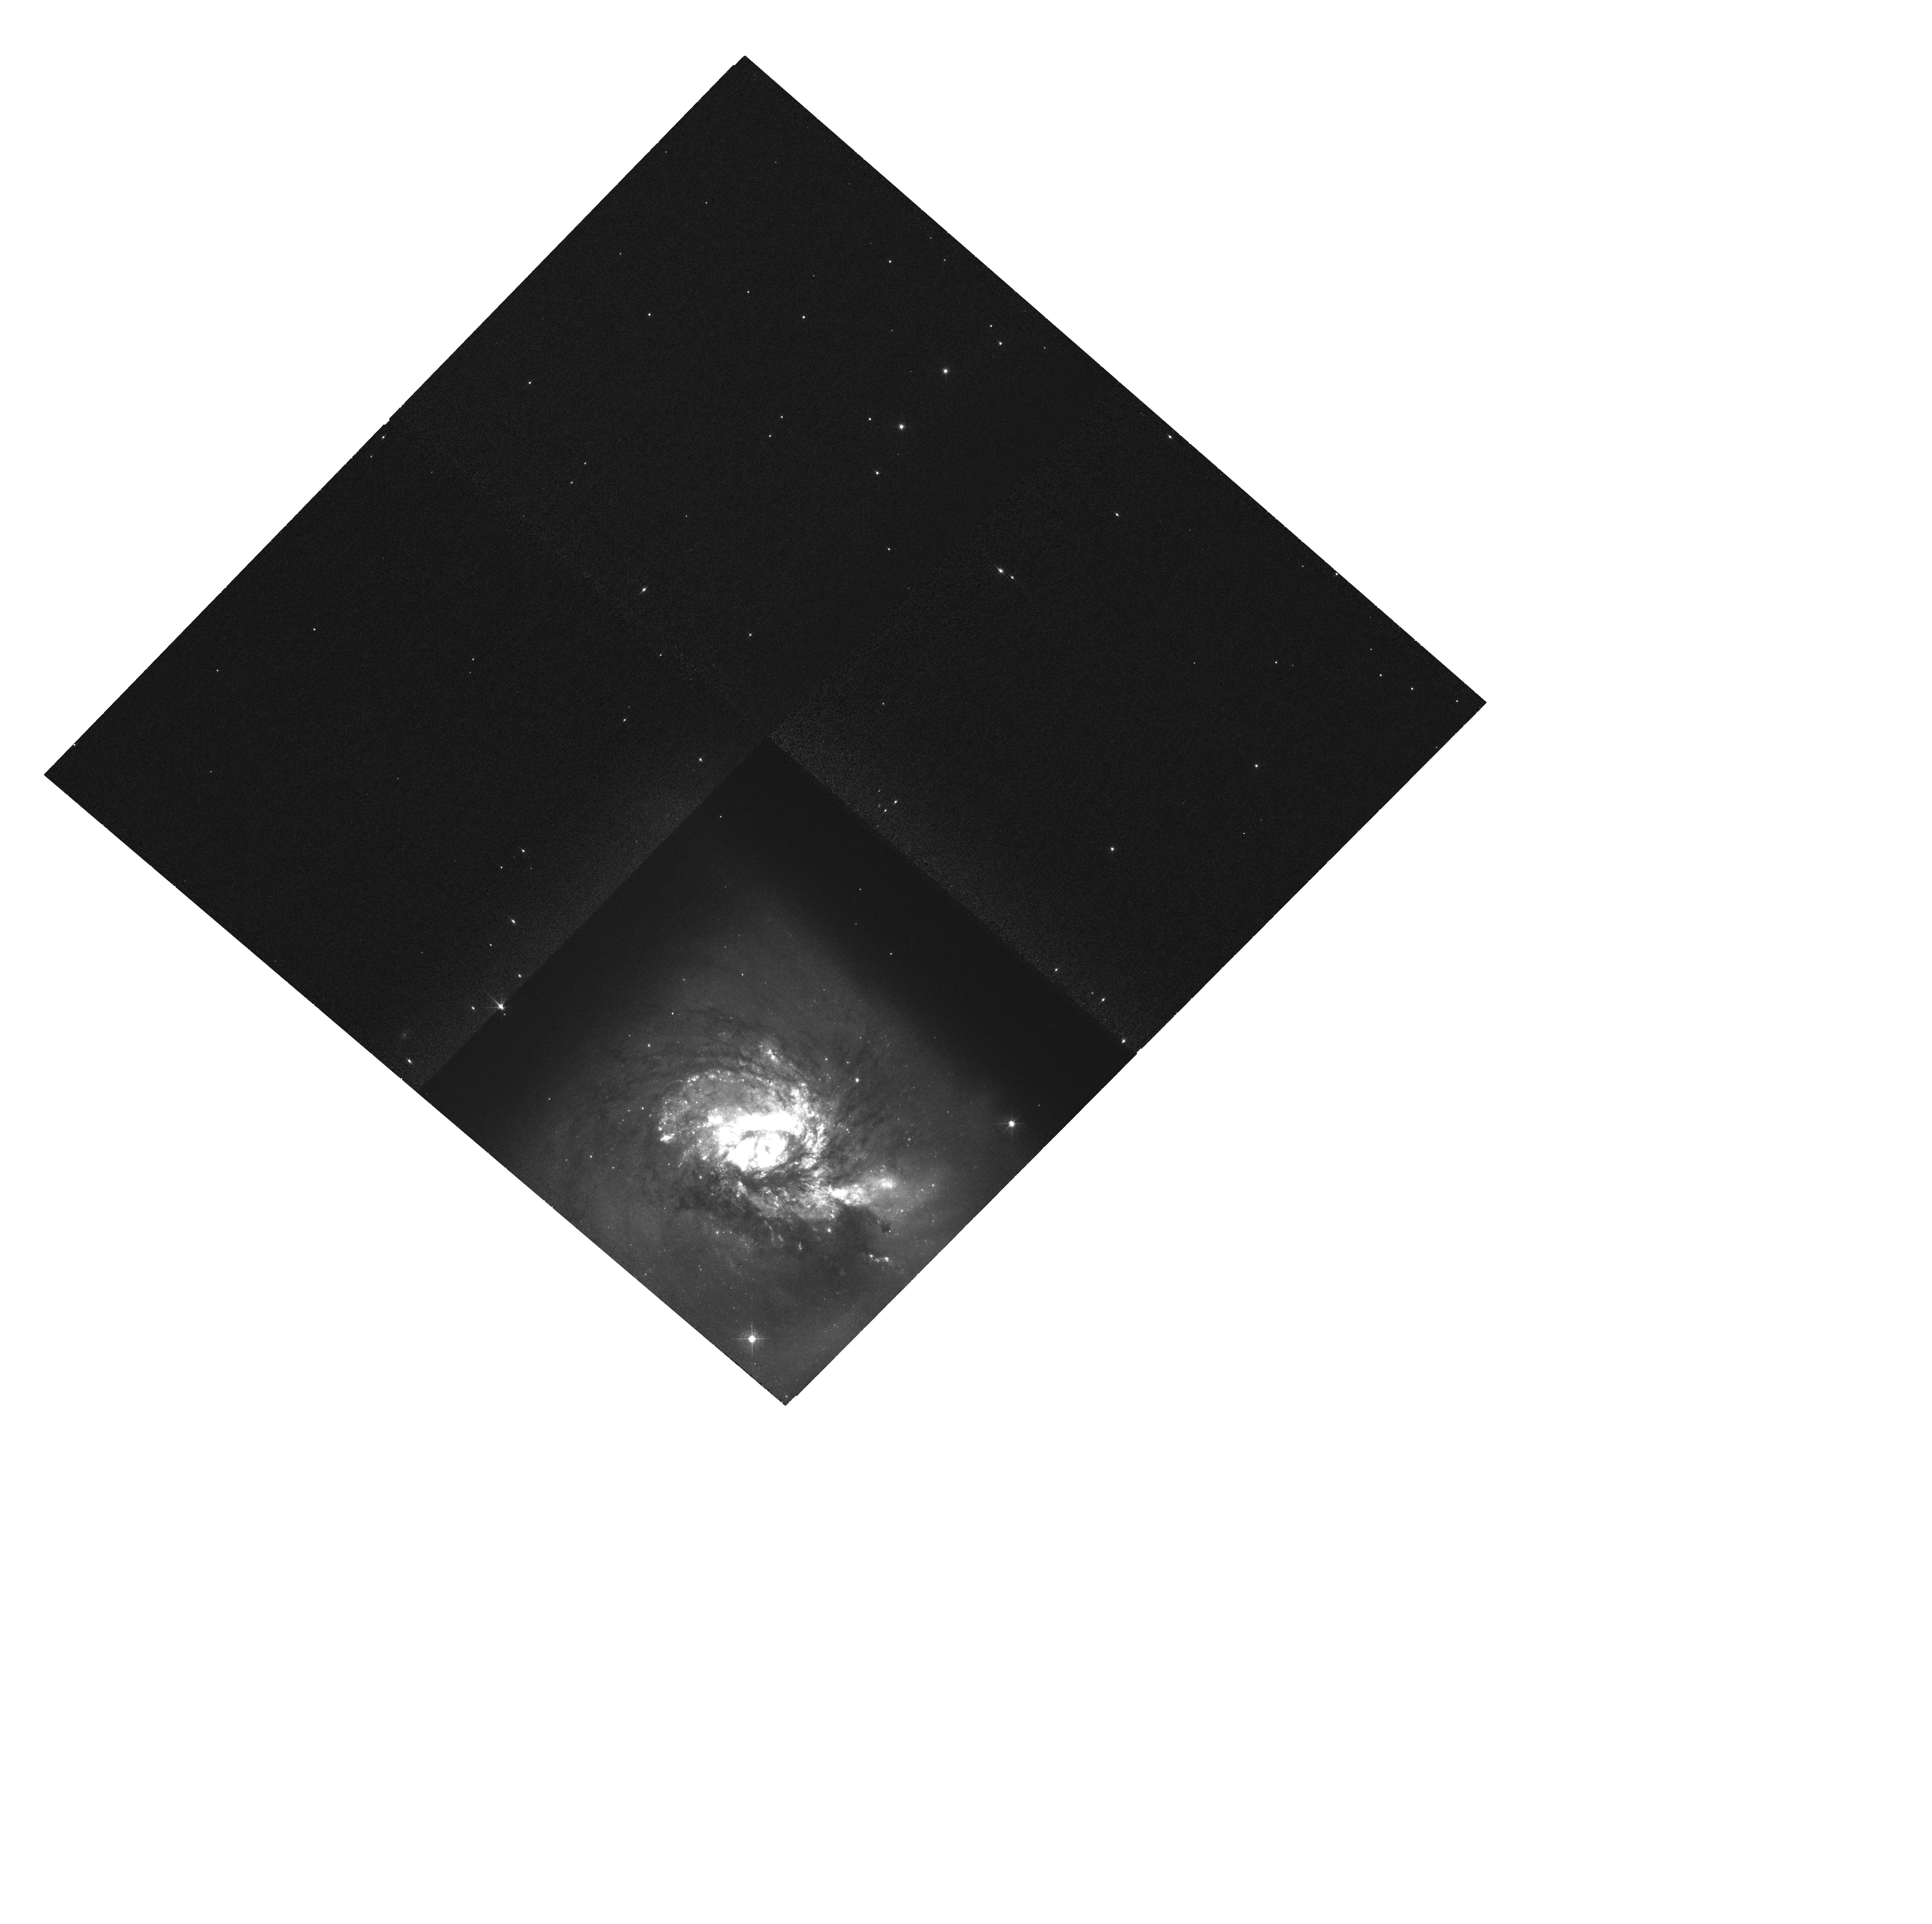
Target: NGC3256
Instrument: WFC3/UVIS
Filter: FQ508N
Exposure: 2.2 h
Observation ID: hst_13333_01_wfc3_uvis_fq508n_icah01

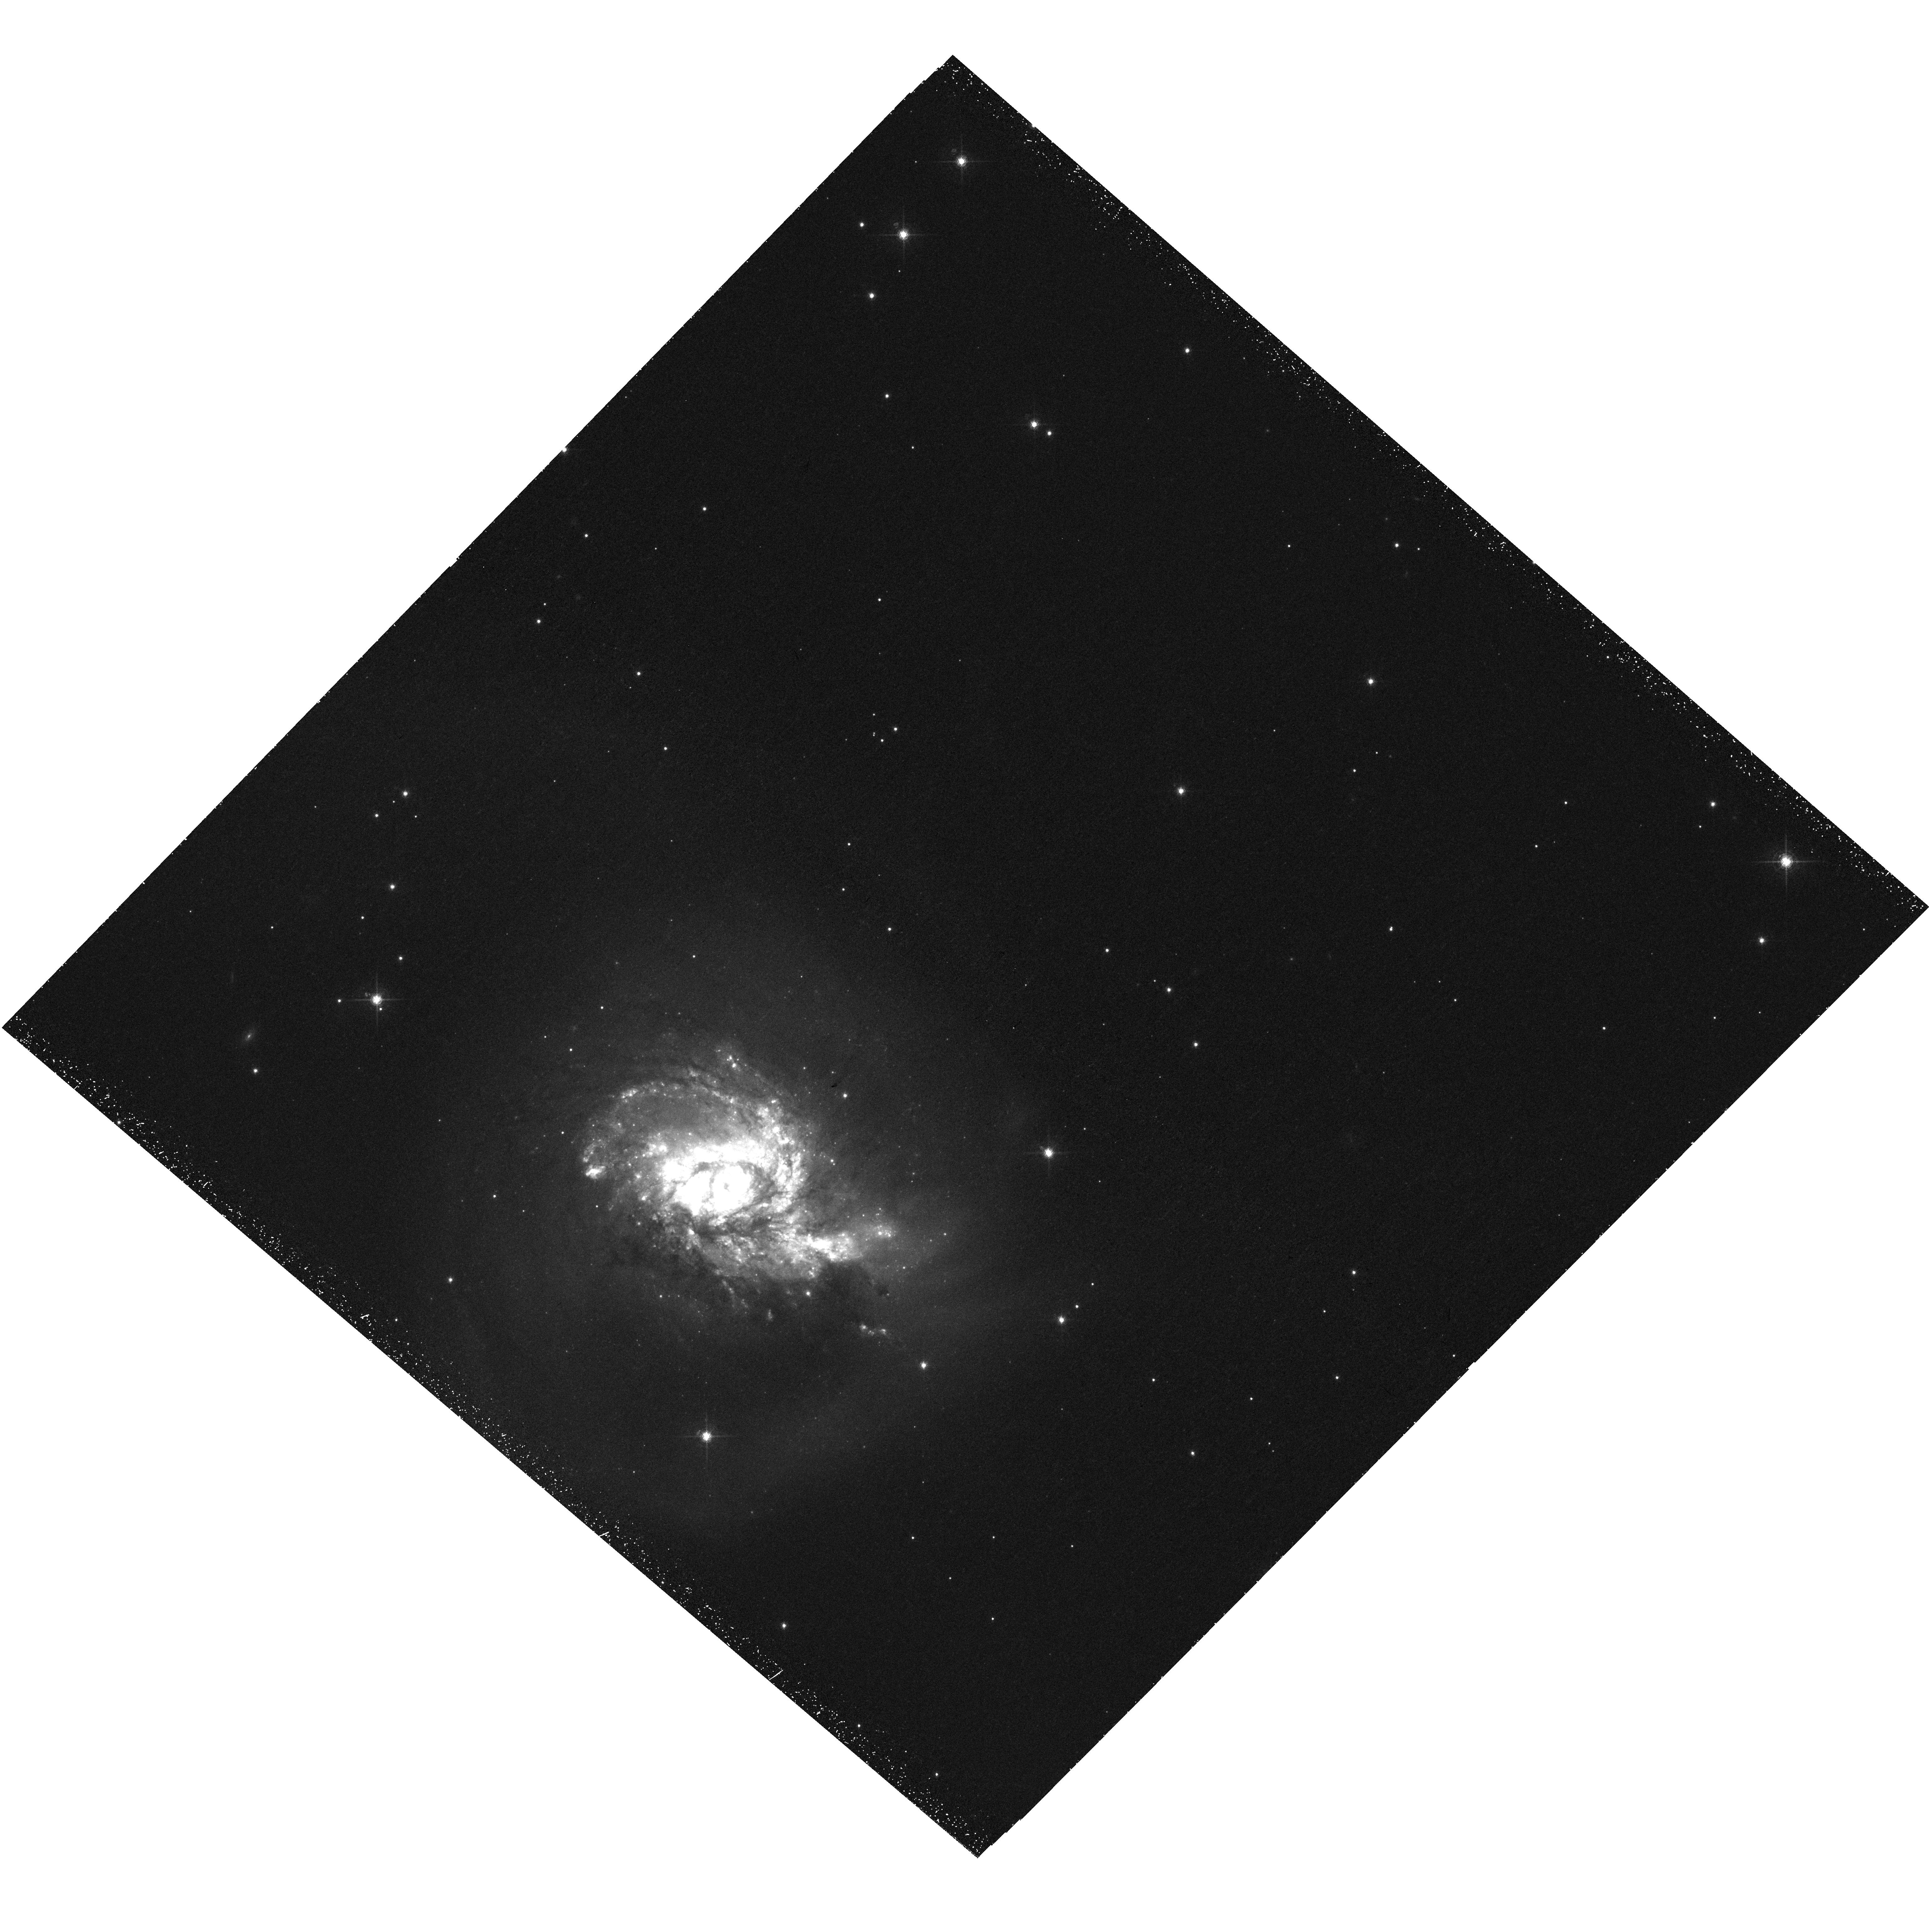
Target: NGC3256
Instrument: WFC3/UVIS
Filter: F673N
Exposure: 55 min
Observation ID: hst_13333_01_wfc3_uvis_f673n_icah01

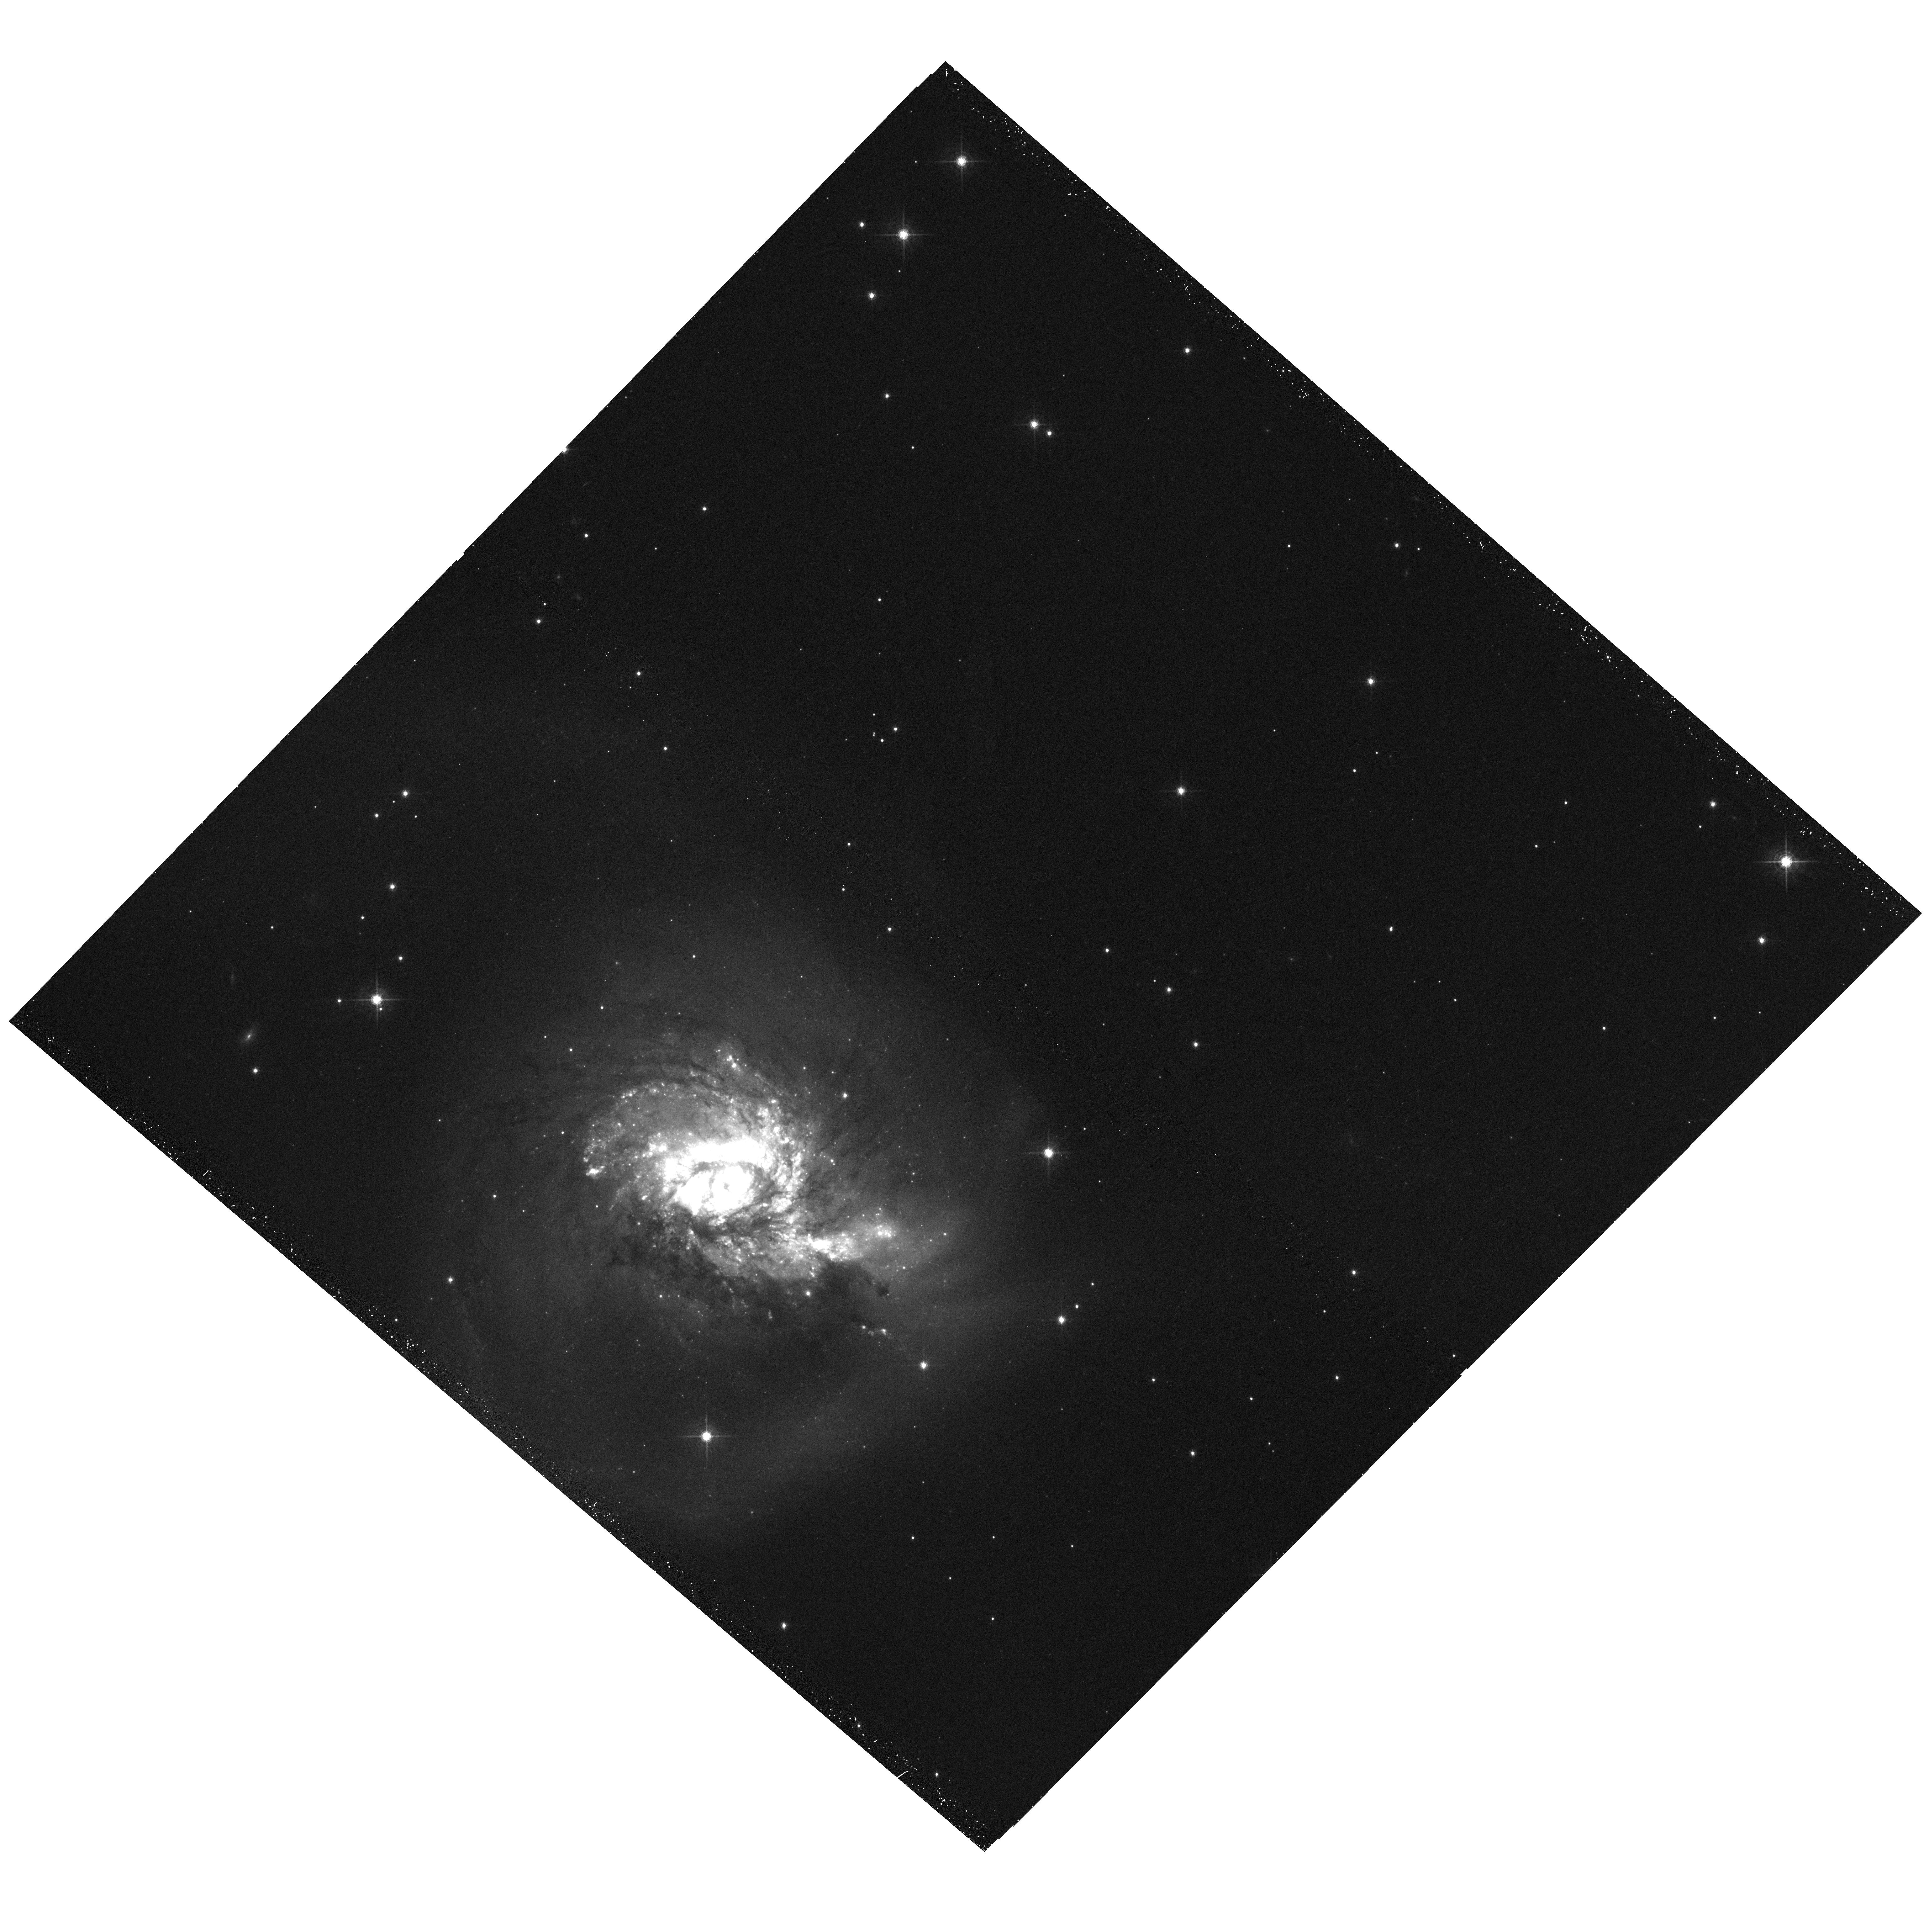
Target: NGC3256
Instrument: WFC3/UVIS
Filter: F621M
Exposure: 13 min
Observation ID: hst_13333_01_wfc3_uvis_f621m_icah01

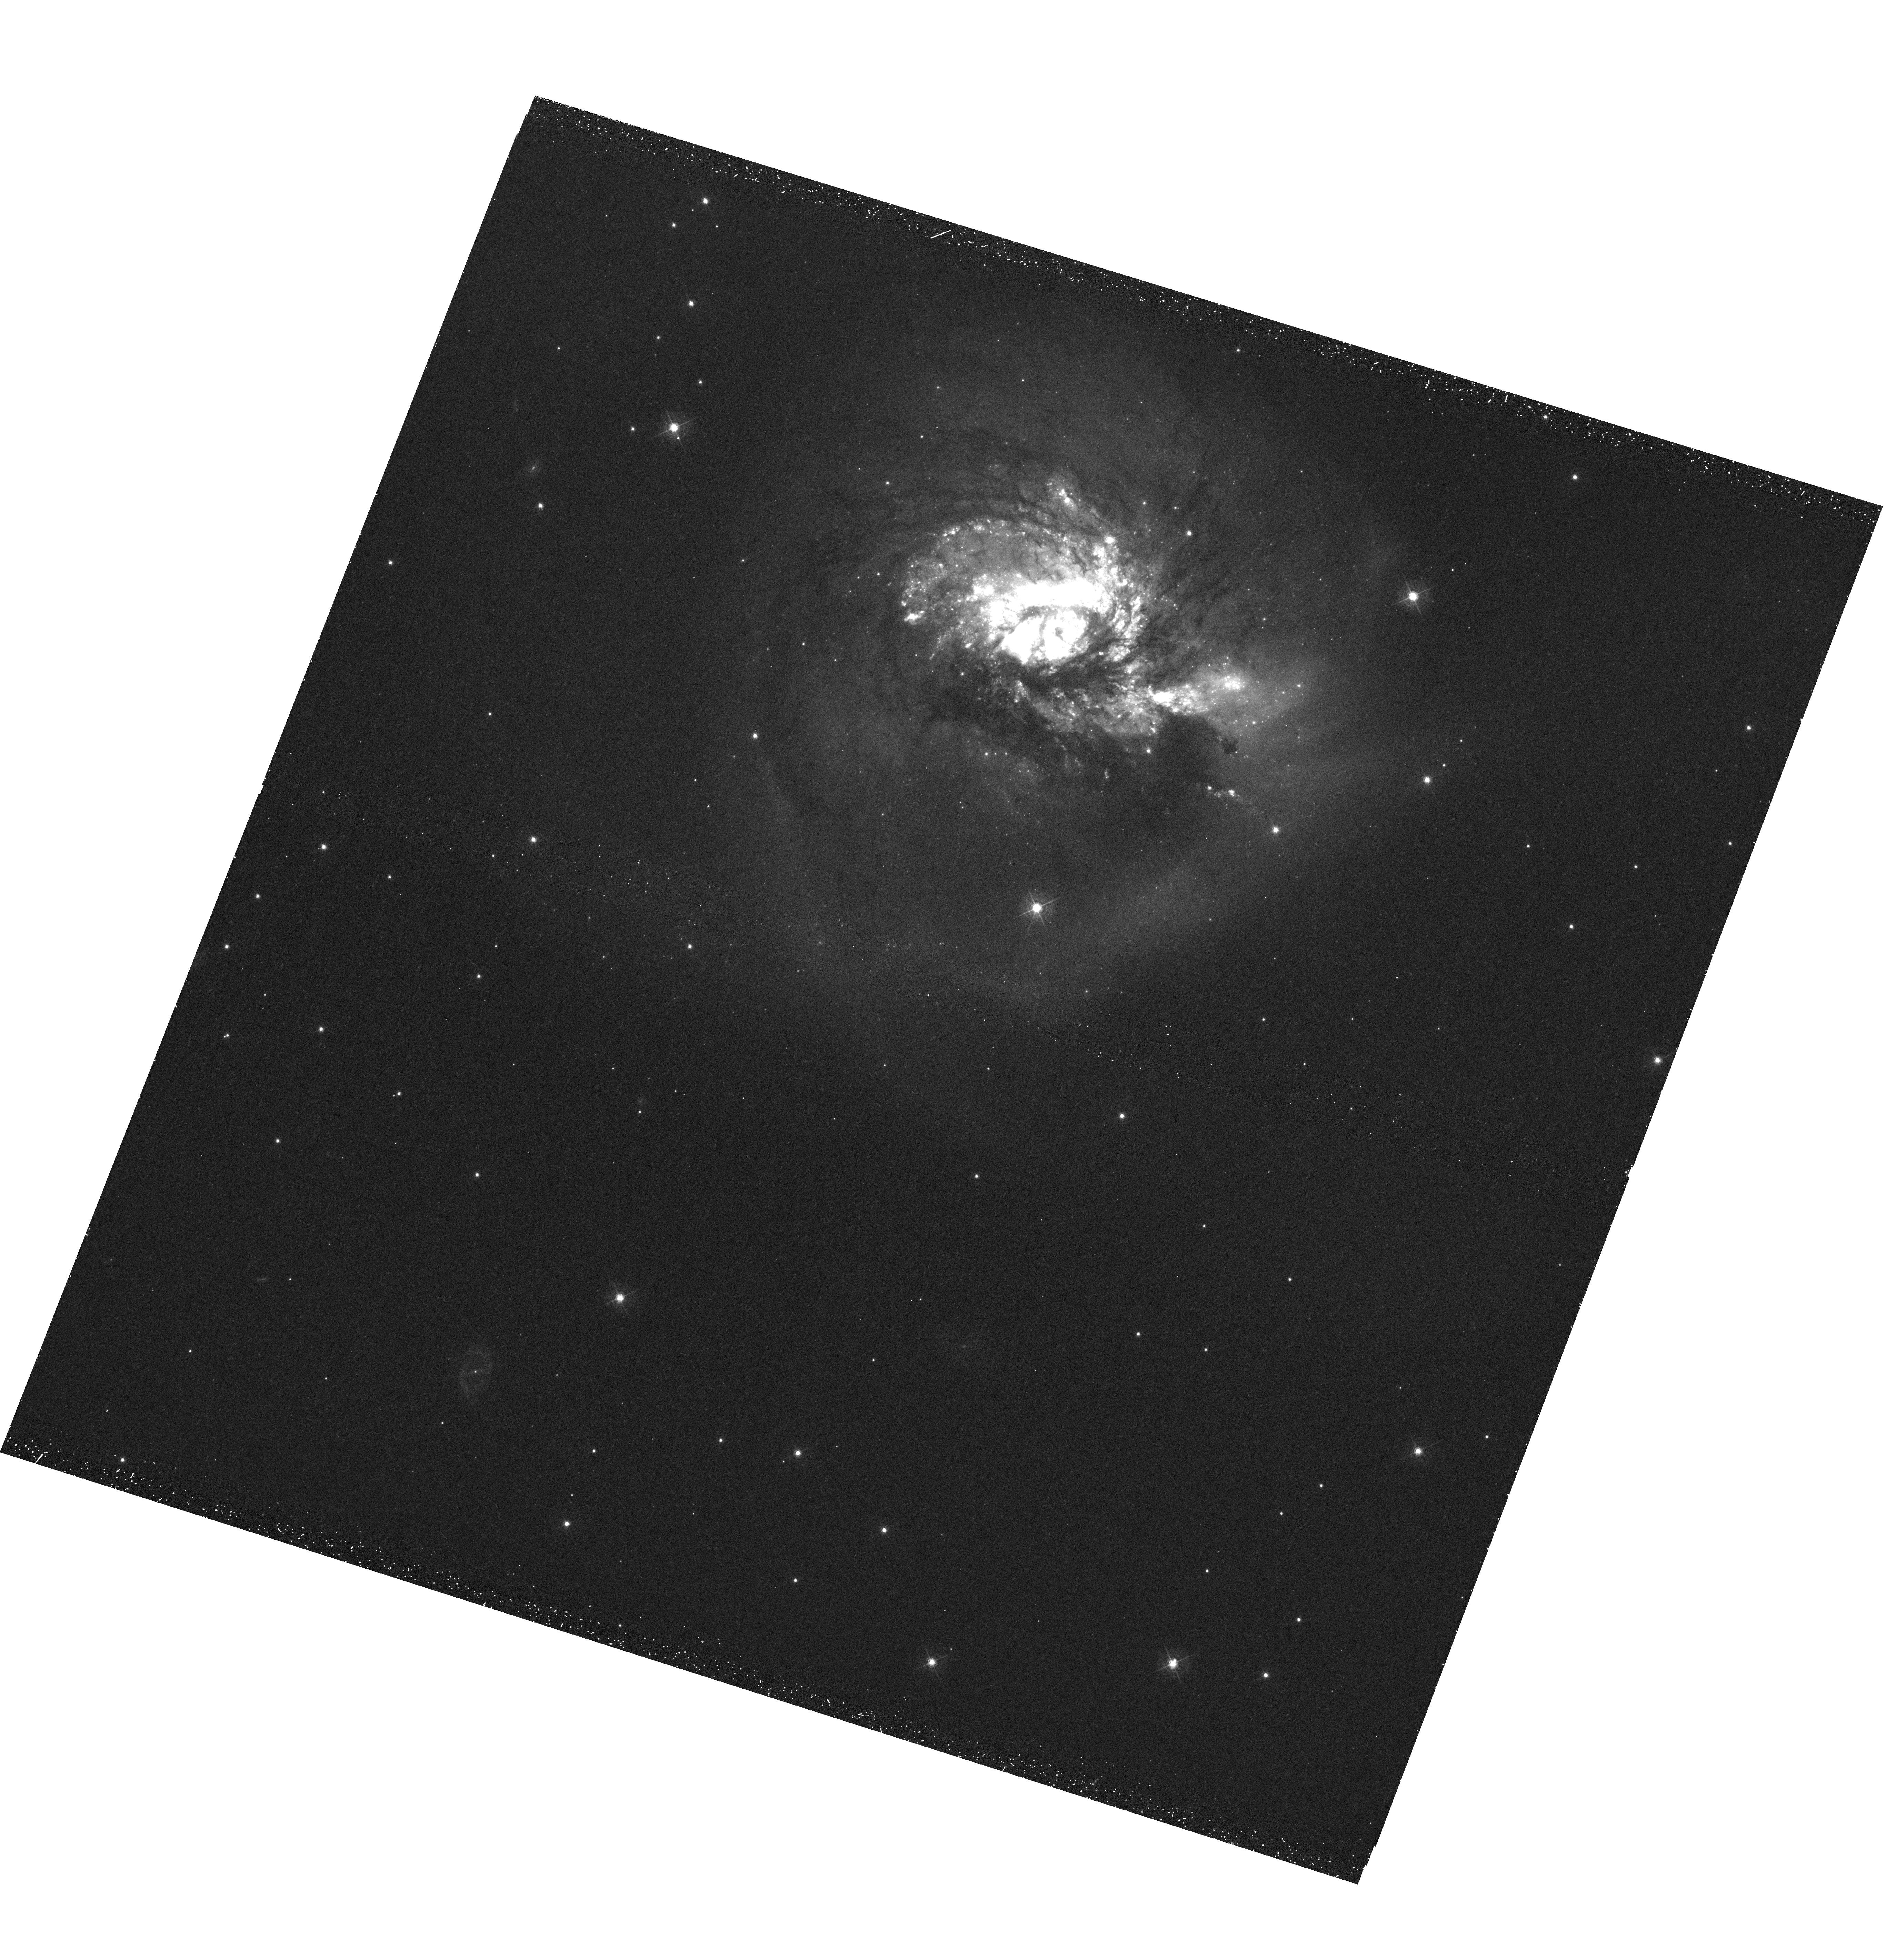
Target: NGC3256
Instrument: WFC3/UVIS
Filter: F467M
Exposure: 36 min
Observation ID: hst_13333_02_wfc3_uvis_f467m_icah02

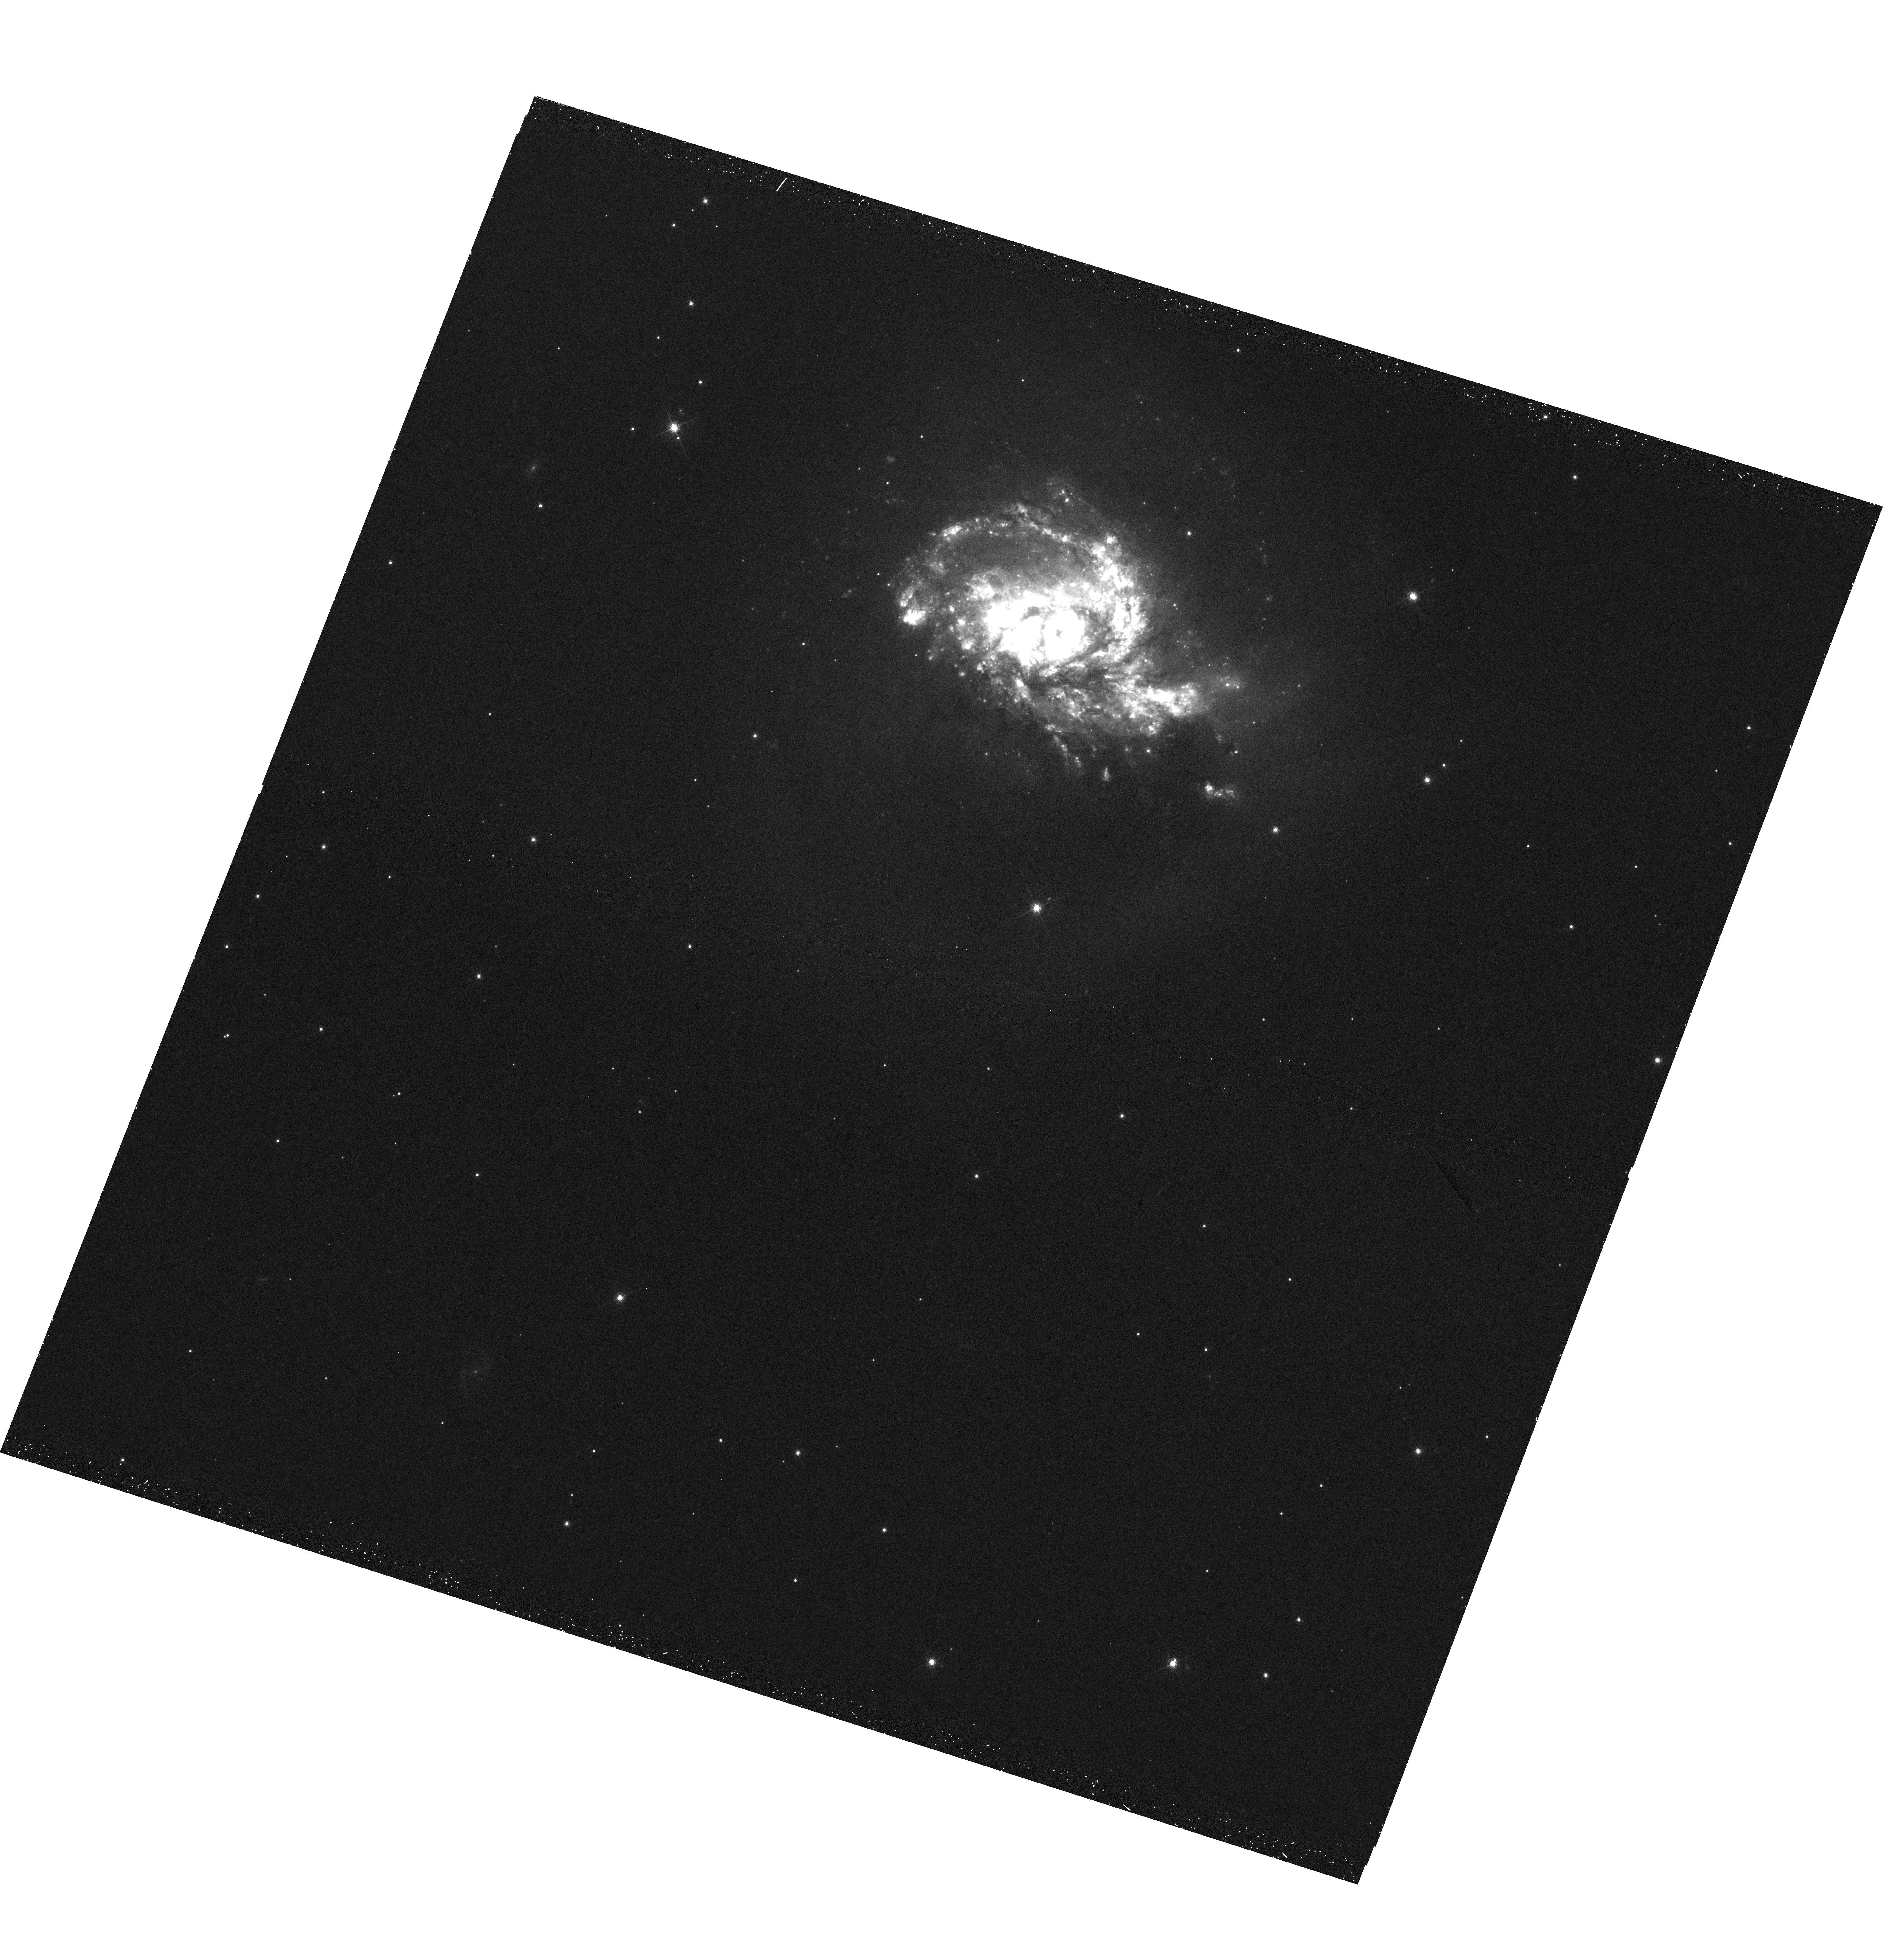
Target: NGC3256
Instrument: WFC3/UVIS
Filter: F665N
Exposure: 22 min
Observation ID: hst_13333_02_wfc3_uvis_f665n_icah02

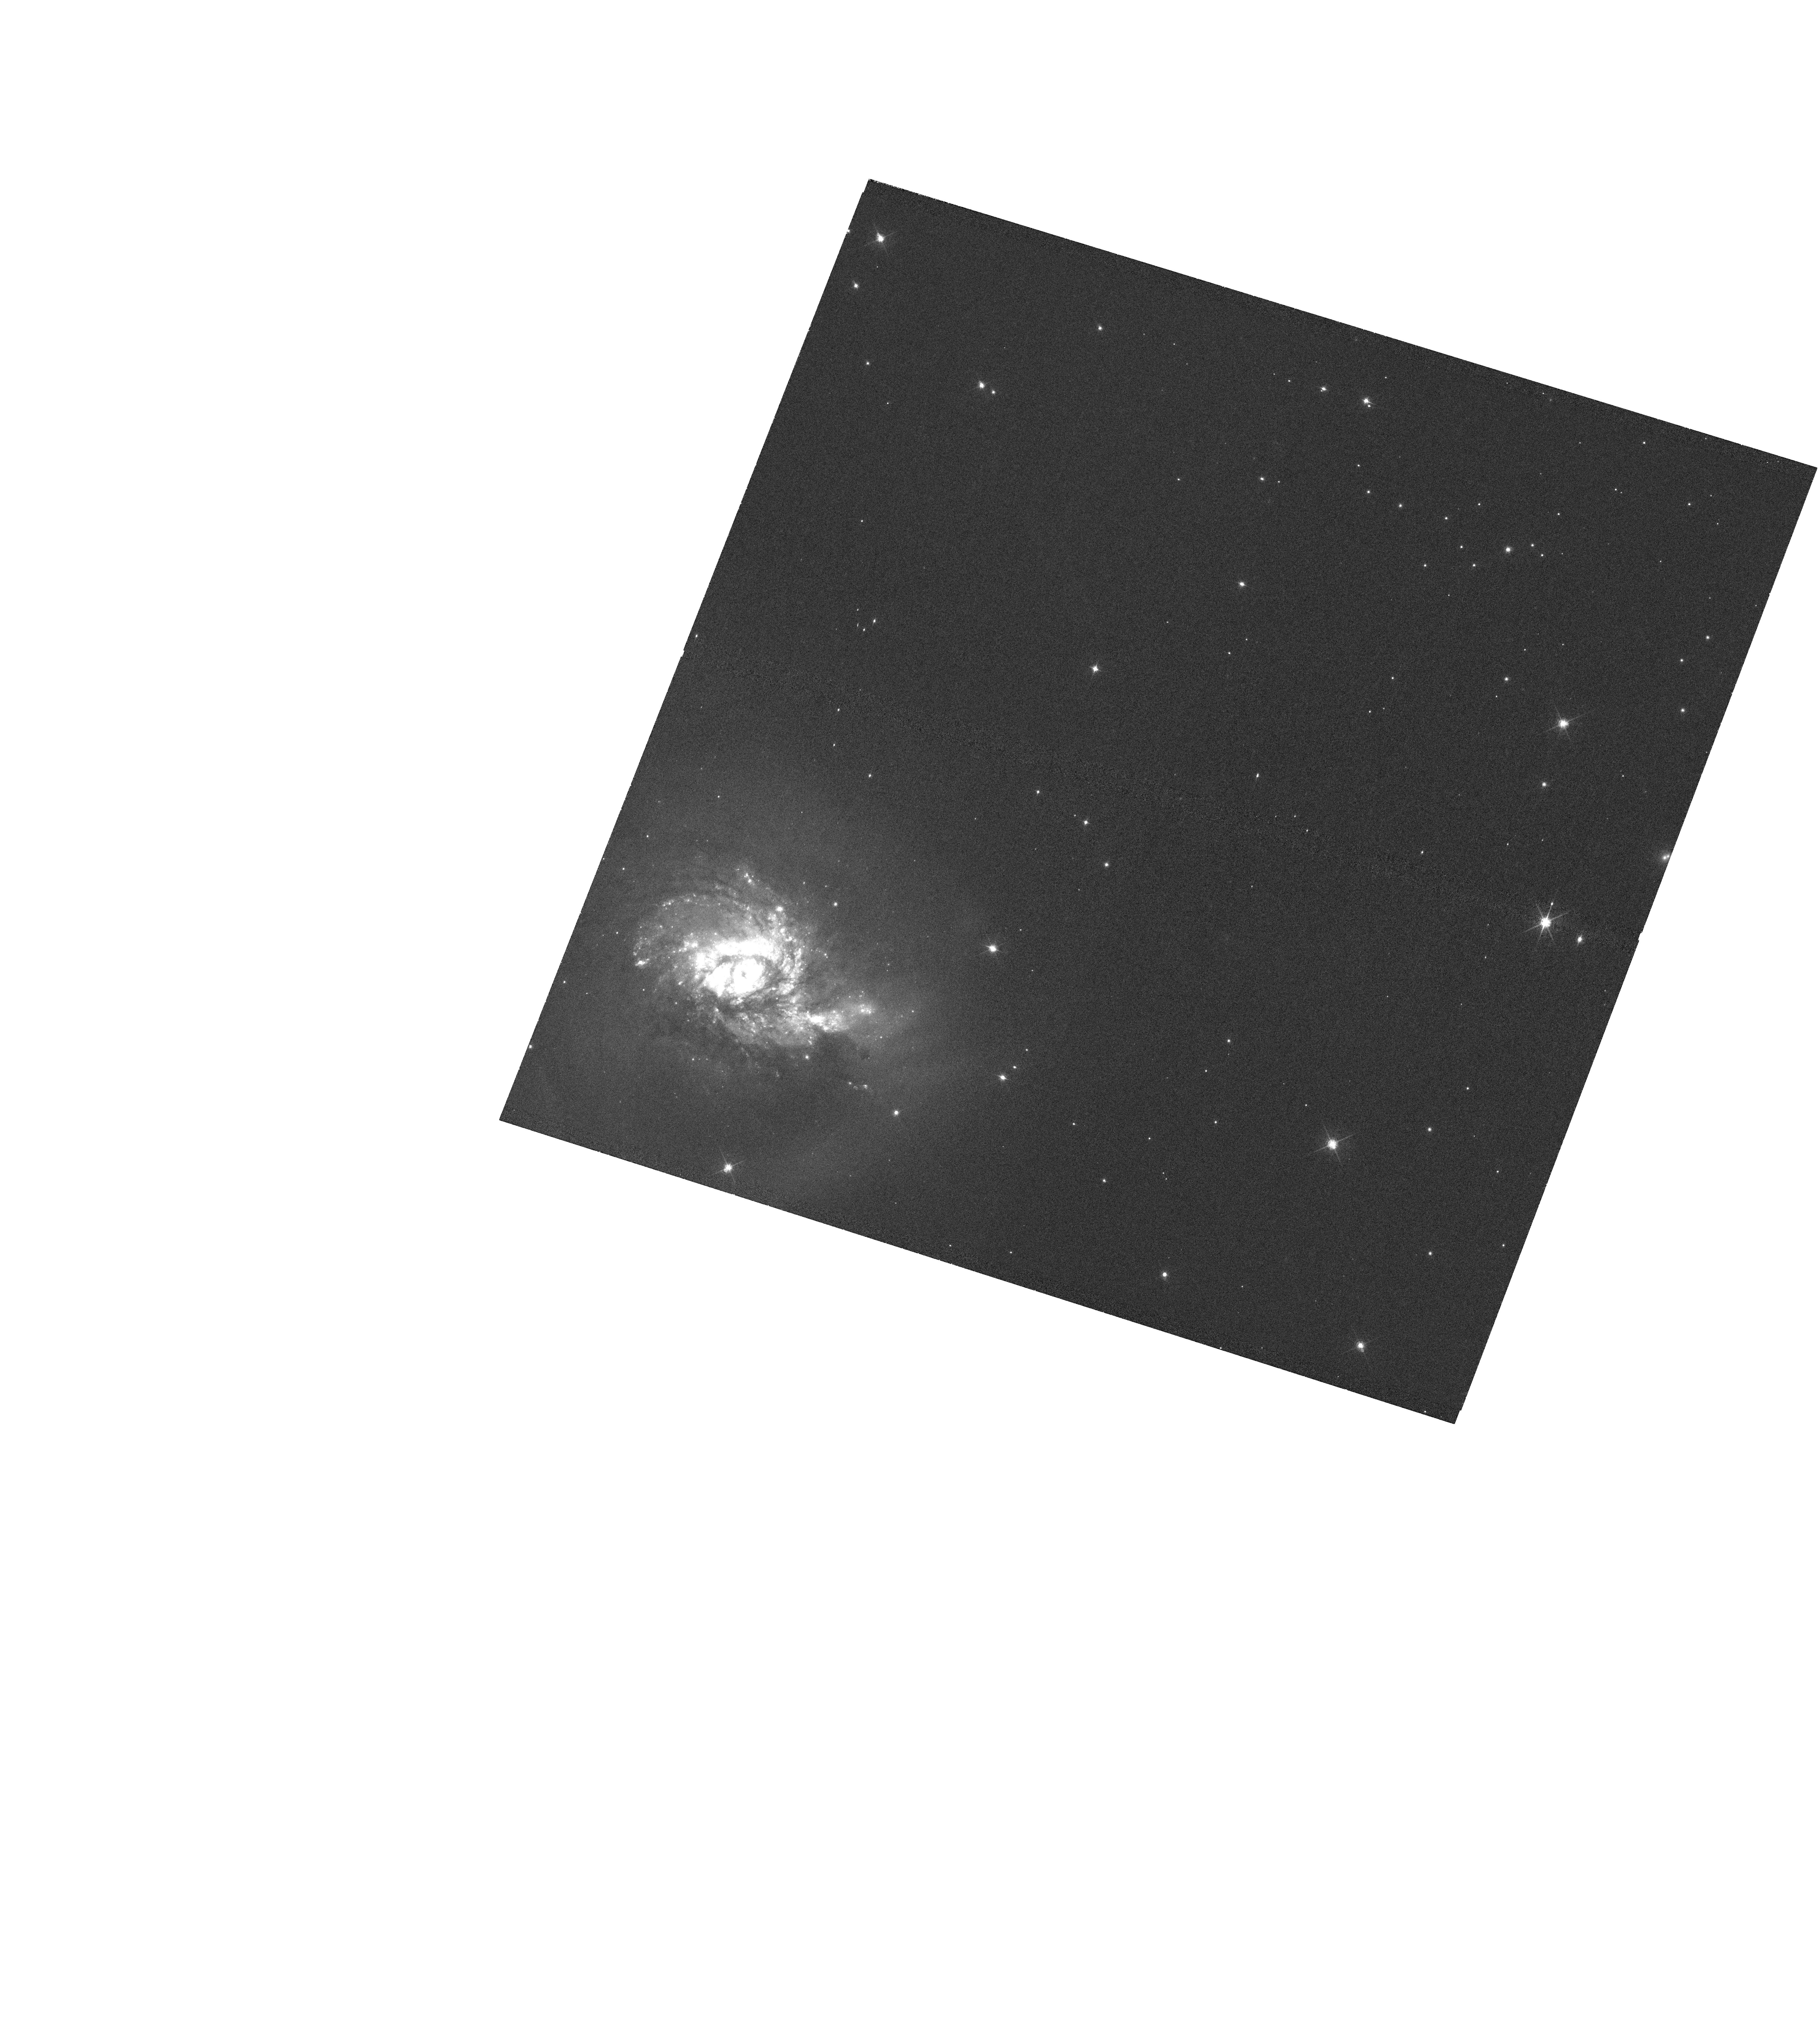
Target: NGC3256
Instrument: WFC3/UVIS
Filter: FQ634N
Exposure: 1.2 h
Observation ID: hst_13333_02_wfc3_uvis_fq634n_icah02

Investigating the Impact of Merger Driven Shocks (PI: Rich, Jeffrey Austin Sterling)

Integral field spectroscopy of NGC 3256, the most luminous system in the local universe (z<0.01), reveals a blended, composite starburst/shock spectrum with no trace of an AGN. Galaxy-wide shocks in starbursts and merging systems like NGC 3256 are a prime source of feedback, though the impact that such shocks have on the ISM and their effects on star formation remain poorly understood. The combination of wide-field, narrow-band and high-resolution achieved by WFC3 imaging allows us to probe the relationship between shocks and their hosts better than ever before. We propose to image NGC 3256 in several diagnostic lines including [O III], H-beta, [N II], H-alpha, [S II] and [O I]. High-resolution WFC3 observations will enable us to spatially resolve shocked vs. star forming regions, allowing us to isolate the superwind and starburst-ionized gas for the first time, and to estimate the total energy budget and physical characteristics of the wind and shocks in NGC 3256. A comparison with complementary data, including HST, Spitzer, Chandra and ALMA observations, will also allow us to trace obscured and unobscured star formation and their proximity to shocks and to search for shocks driven by merger-induced gas flows which could help transport gas to the observed nuclear starbursts in U/LIRGs. As the nearest extreme starburst, an infrared luminous galaxy and the host of a galactic superwind, NGC 3256 is ideally suited for an analysis of the impact of shocks and large-scale gas flows on the surrounding ISM and star formation and will serve as a key laboratory for the detailed study of a fundamental feedback process in LIRGs, which dominate cosmic star formation at high redshift.